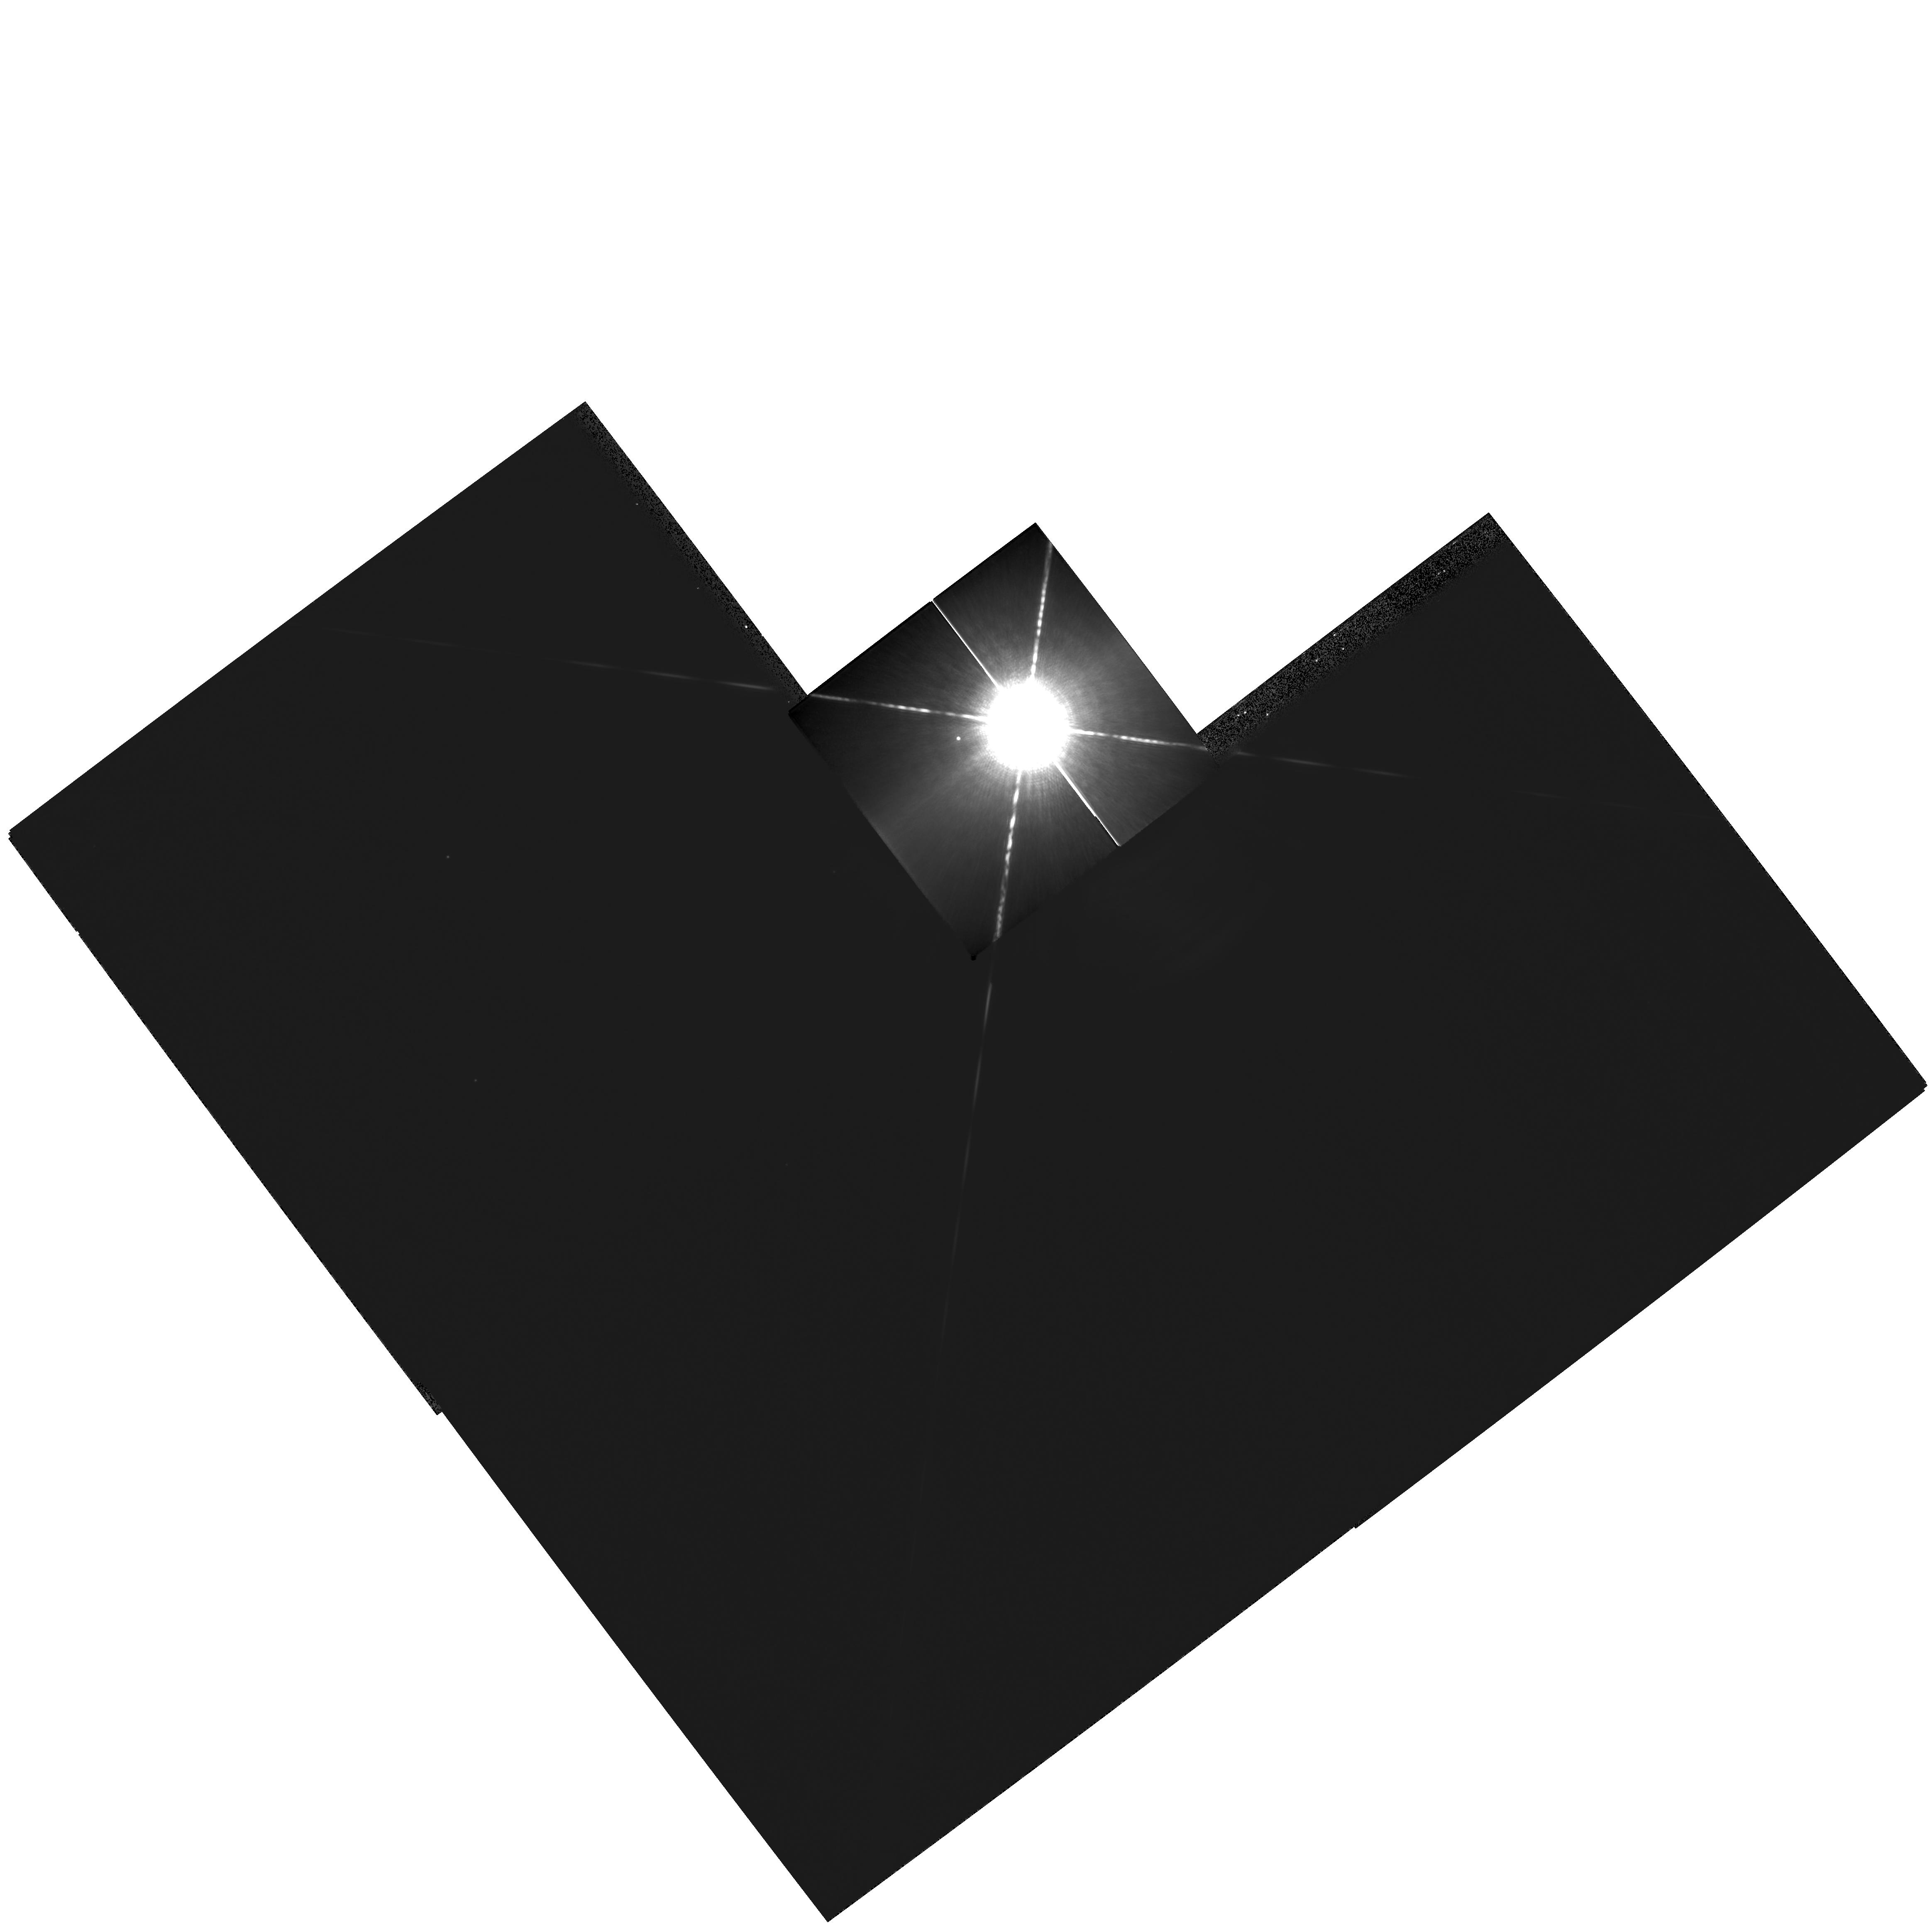
Target: SIRIUS
Instrument: WFPC2/PC
Filter: F1042M
Exposure: 8 min
Observation ID: hst_10990_01_wfpc2_pc_f1042m_u9o601

Dynamical Masses and Third Bodies in the Sirius System (PI: Bond, Howard)

Sirius B is the nearest and brightest of all white dwarfs (WDs), but it is fiendishly difficult to observe from the ground because of the overwhelming brightness of Sirius A. We propose a continuation of our program of imaging observations of the Sirius system with WFPC2, which has been underway since 2001. The resulting astrometric data will not only greatly improve the precision of the binary orbit and the dynamical mass measurements for both the main-sequence and WD components, but will also test definitively for the claimed presence of a third body in this famous system, down to planetary masses. At present, there is a tantalizing suggestion in our data that there indeed may exist a substellar or planetary third body in the system. Our team has also obtained superb spectra of Sirius B using STIS, and we have achieved an excellent fit to the spectrum using model stellar atmospheres. However, the implied mass of the WD disagrees significantly with the dynamical mass implied by the existing visual-binary orbit (which still has to be based on a combination of low-accuracy ground-based astrometry plus the small number of existing HST astrometric observations). This is another critical motivation for improving the astrometry.